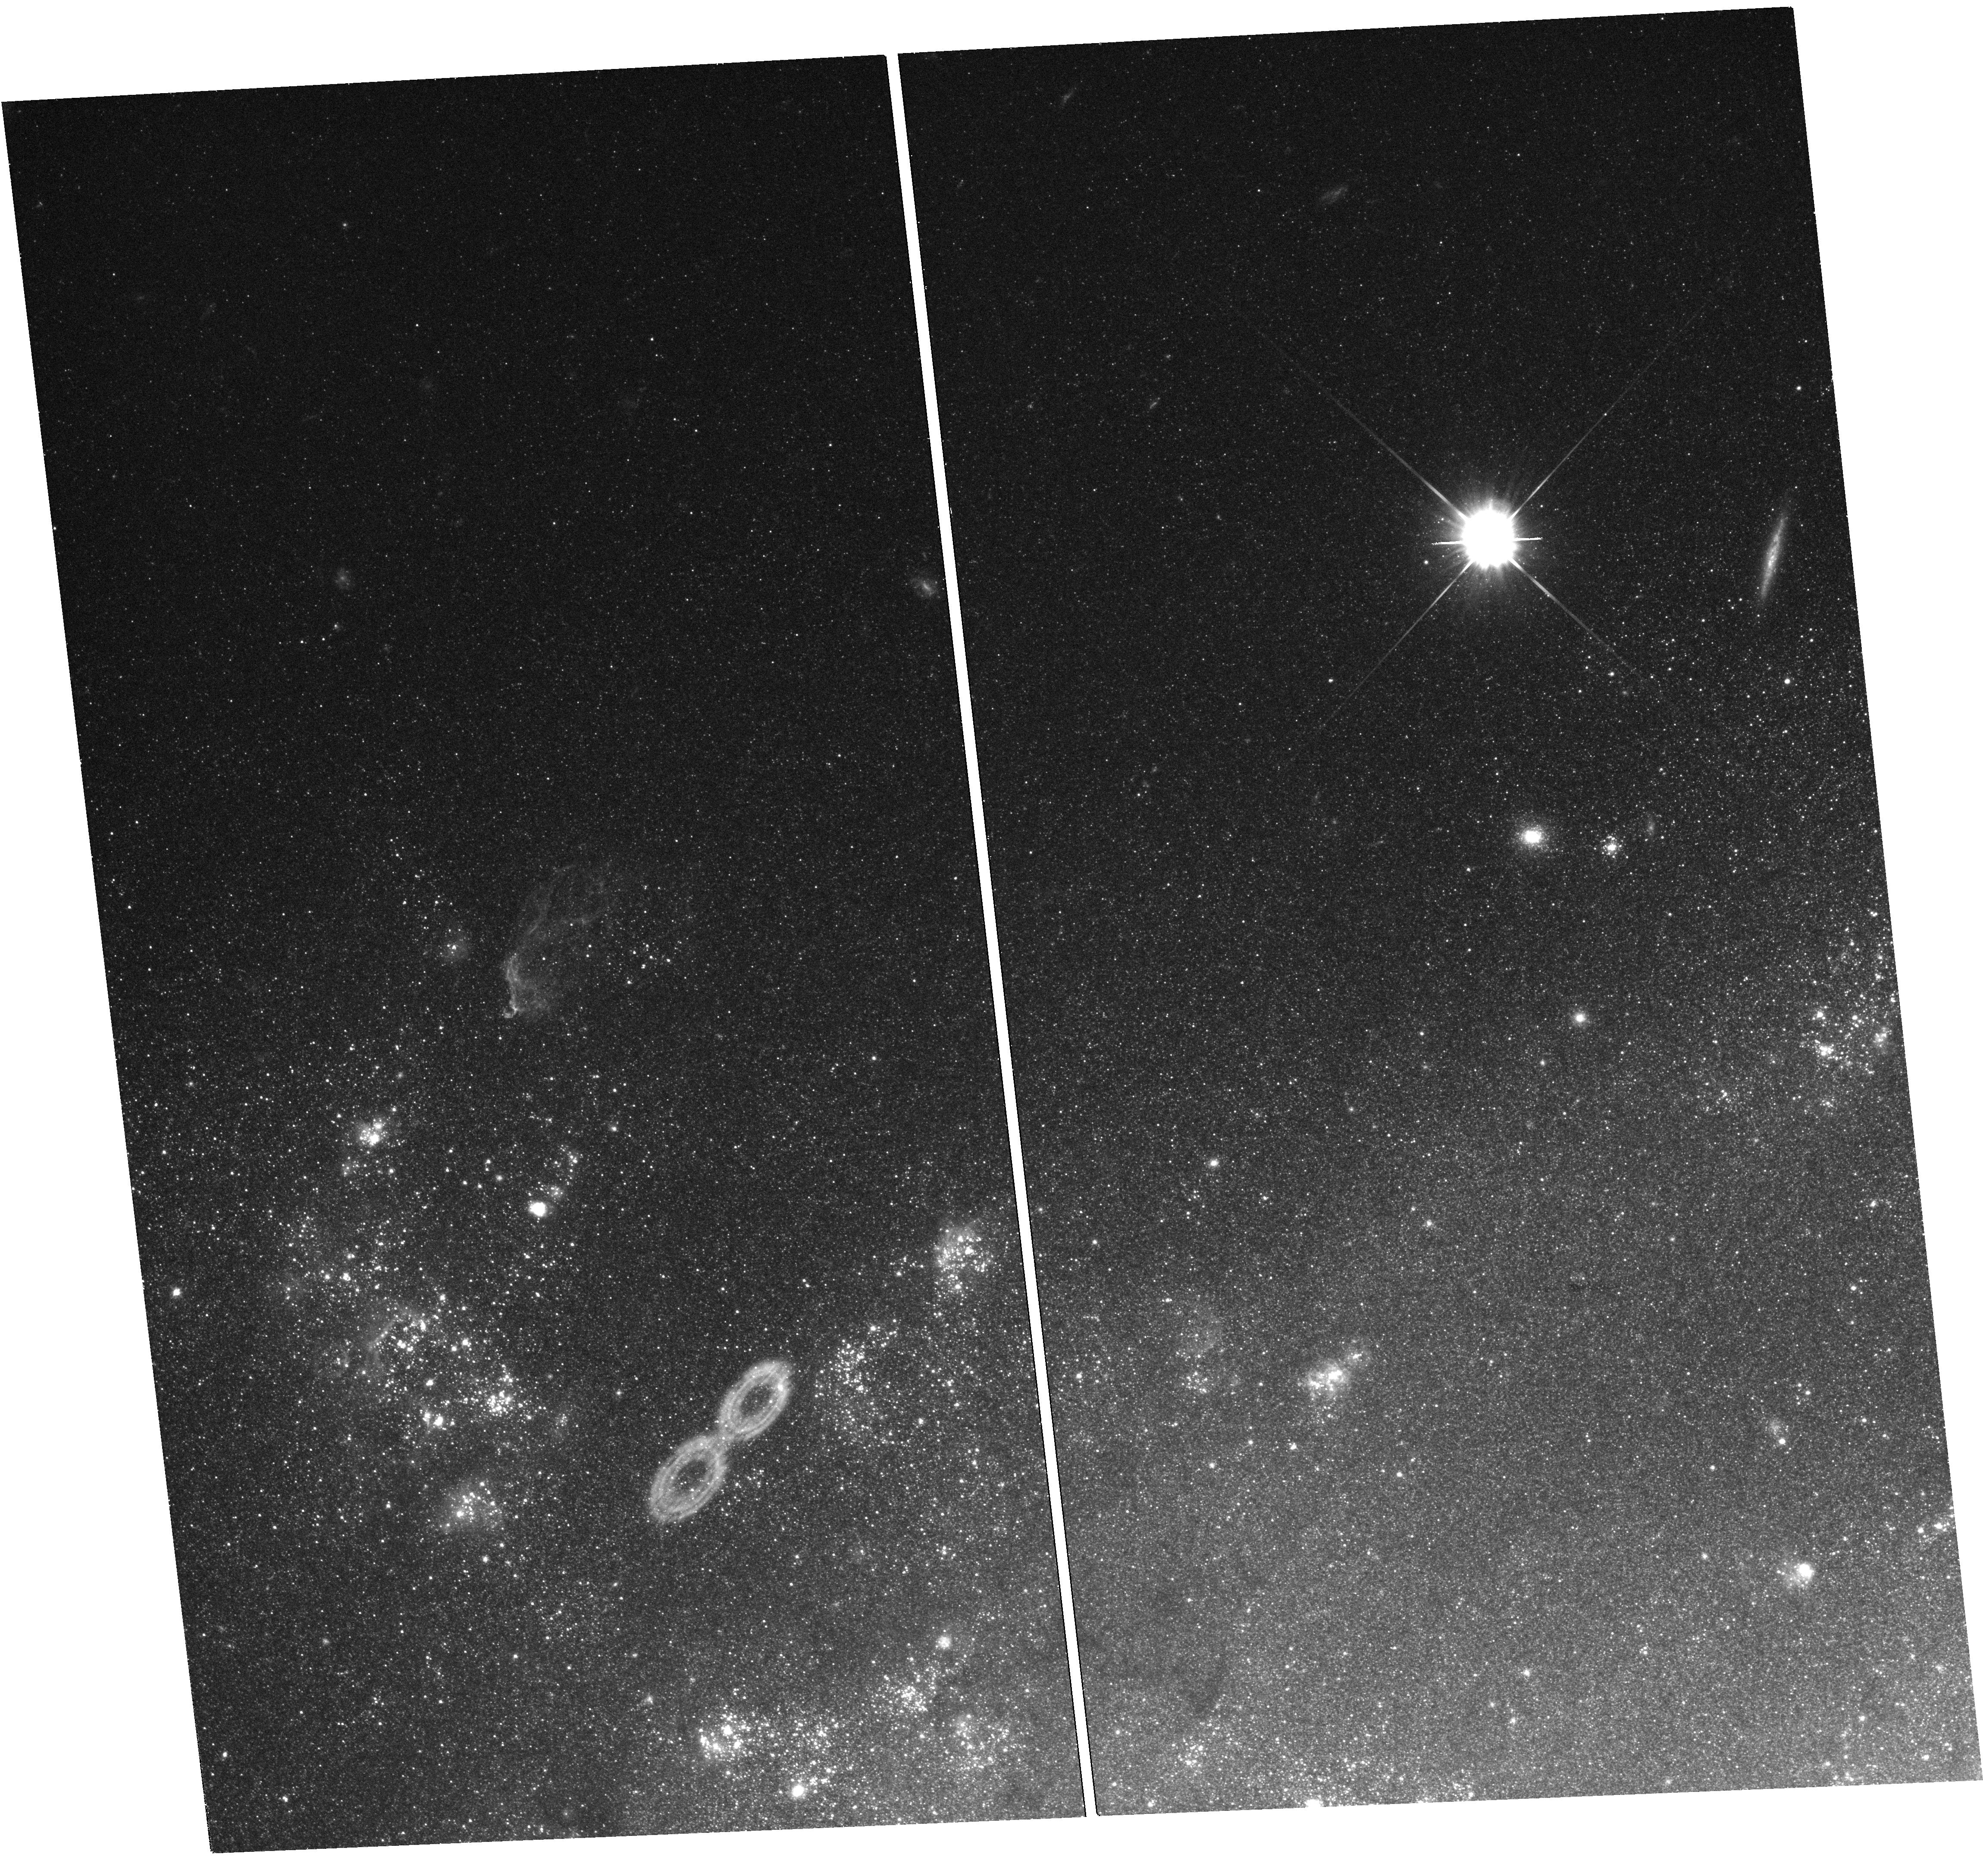
Target: NGC7793-S26
Instrument: WFC3/UVIS
Filter: F555W
Exposure: 25 min
Observation ID: hst_12285_01_wfc3_uvis_f555w_ibku01

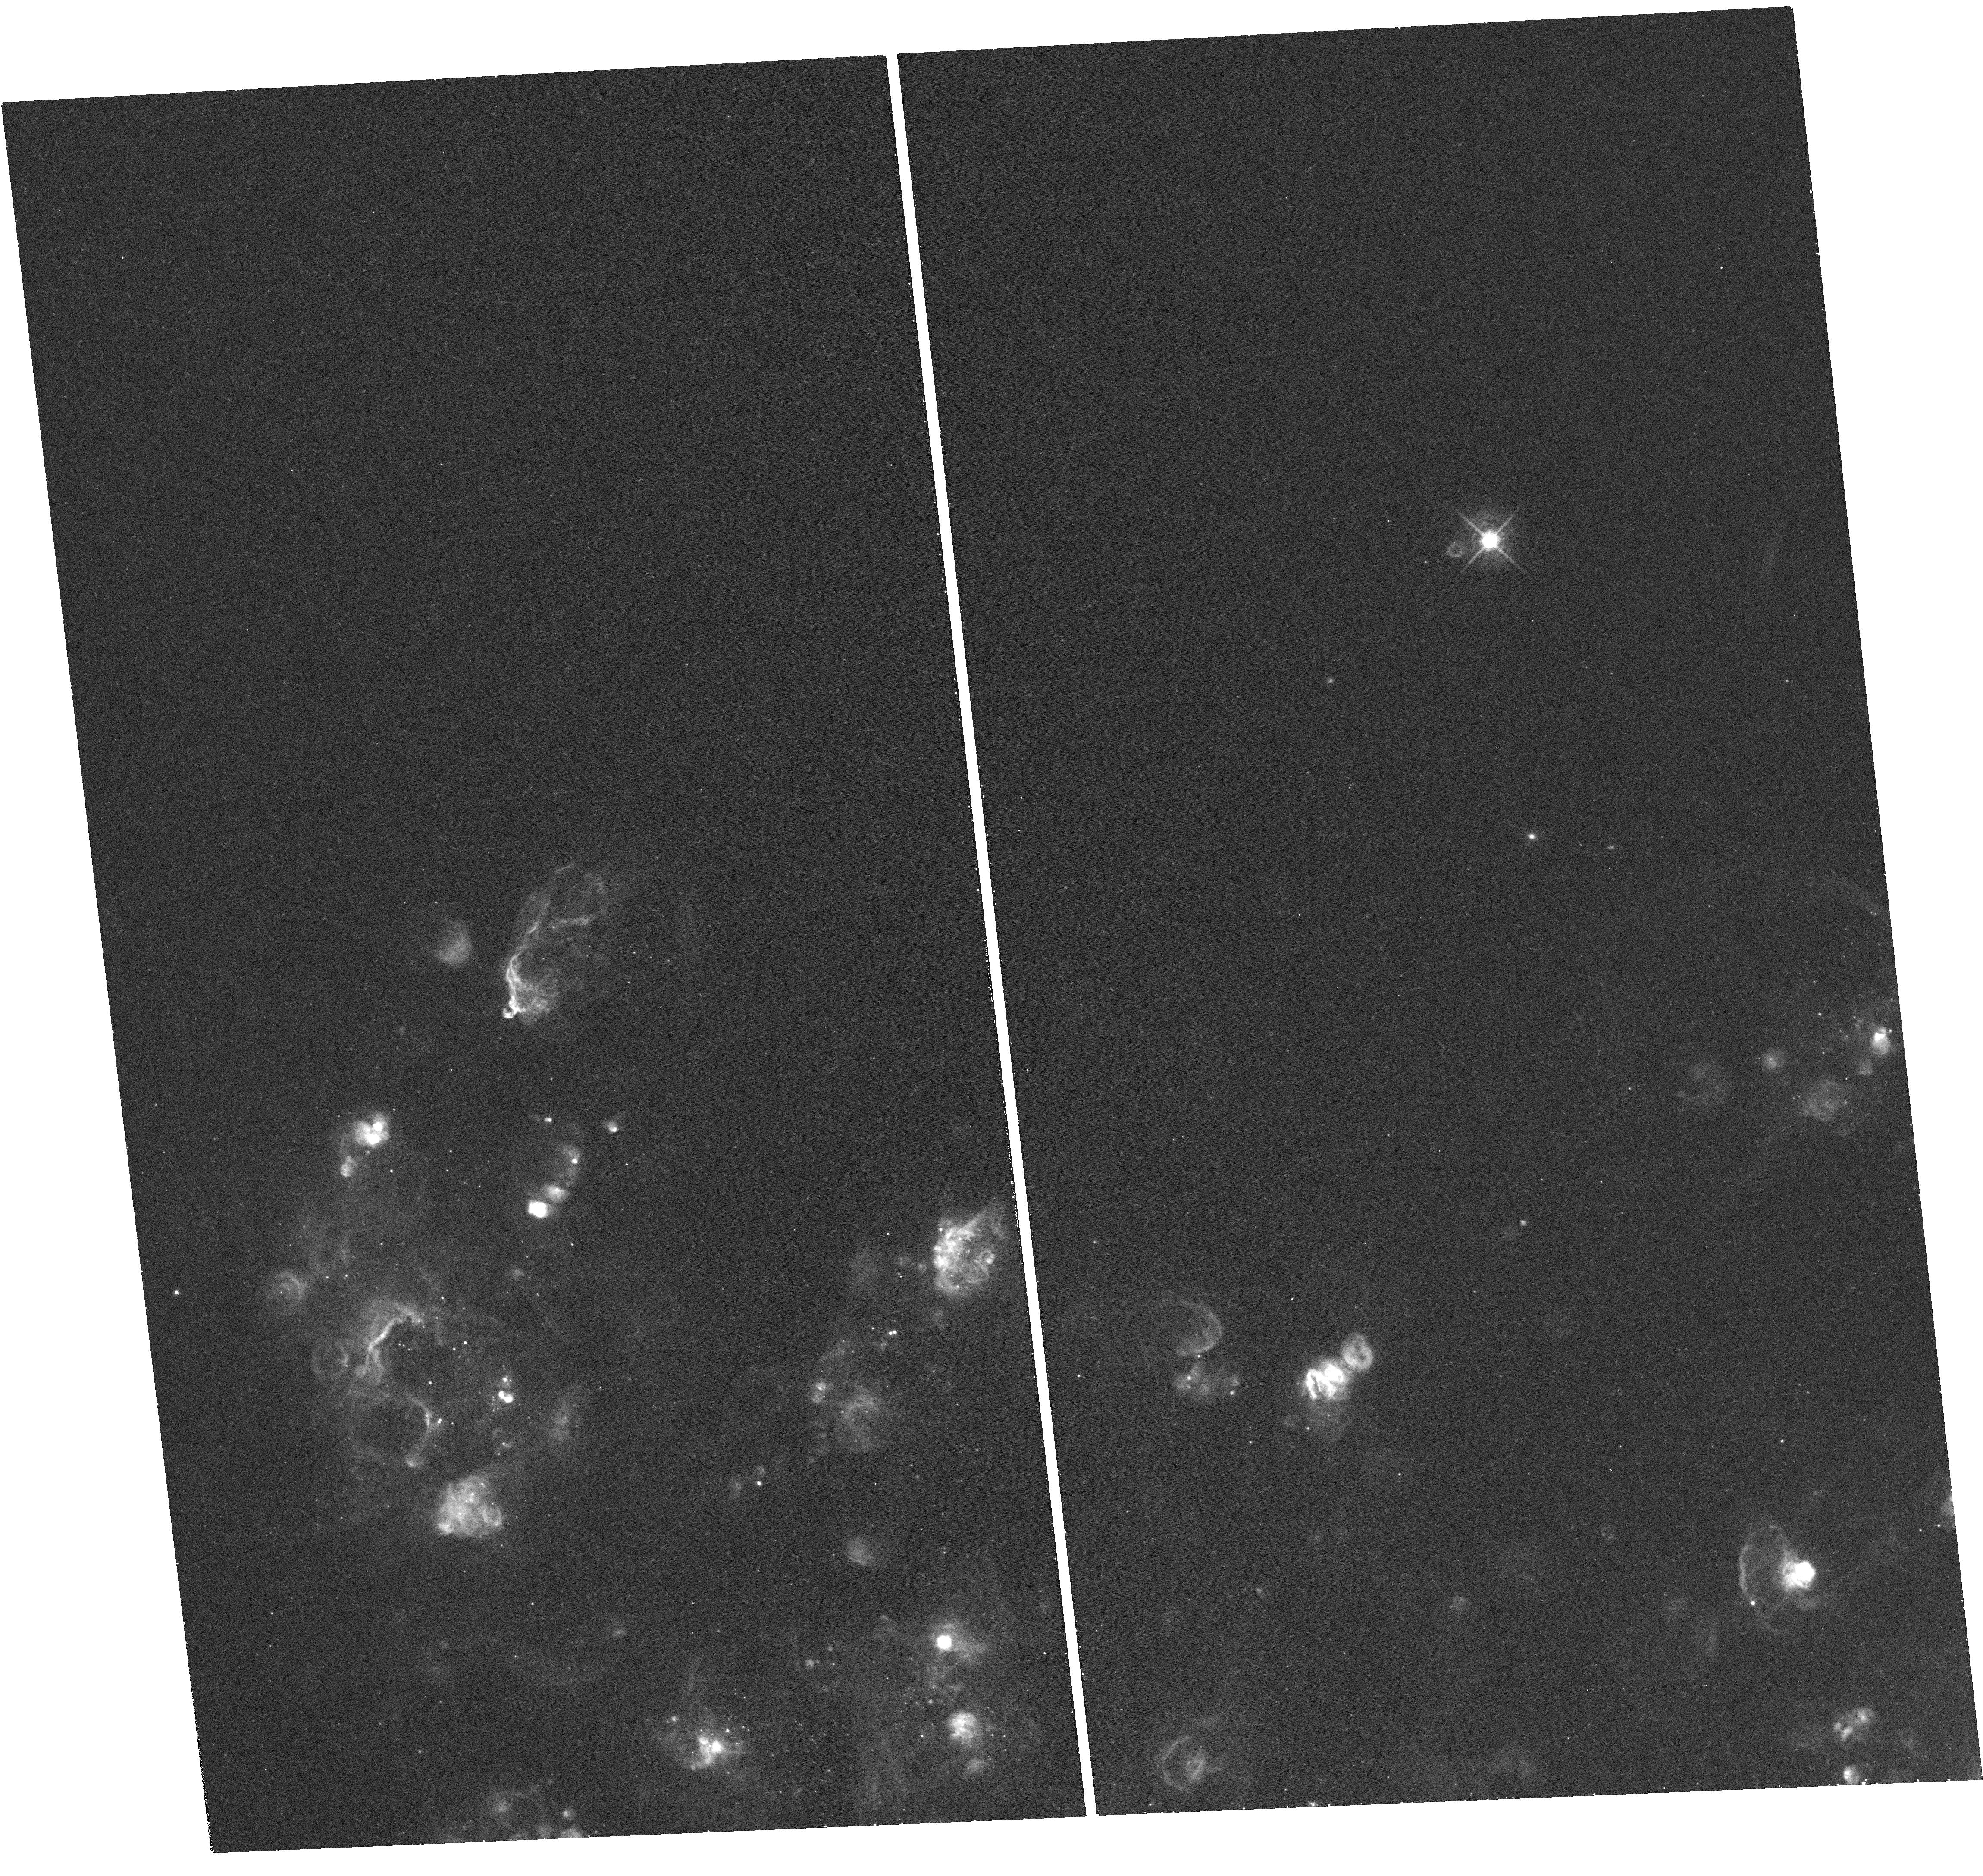
Target: NGC7793-S26
Instrument: WFC3/UVIS
Filter: F656N
Exposure: 36 min
Observation ID: hst_12285_01_wfc3_uvis_f656n_ibku01

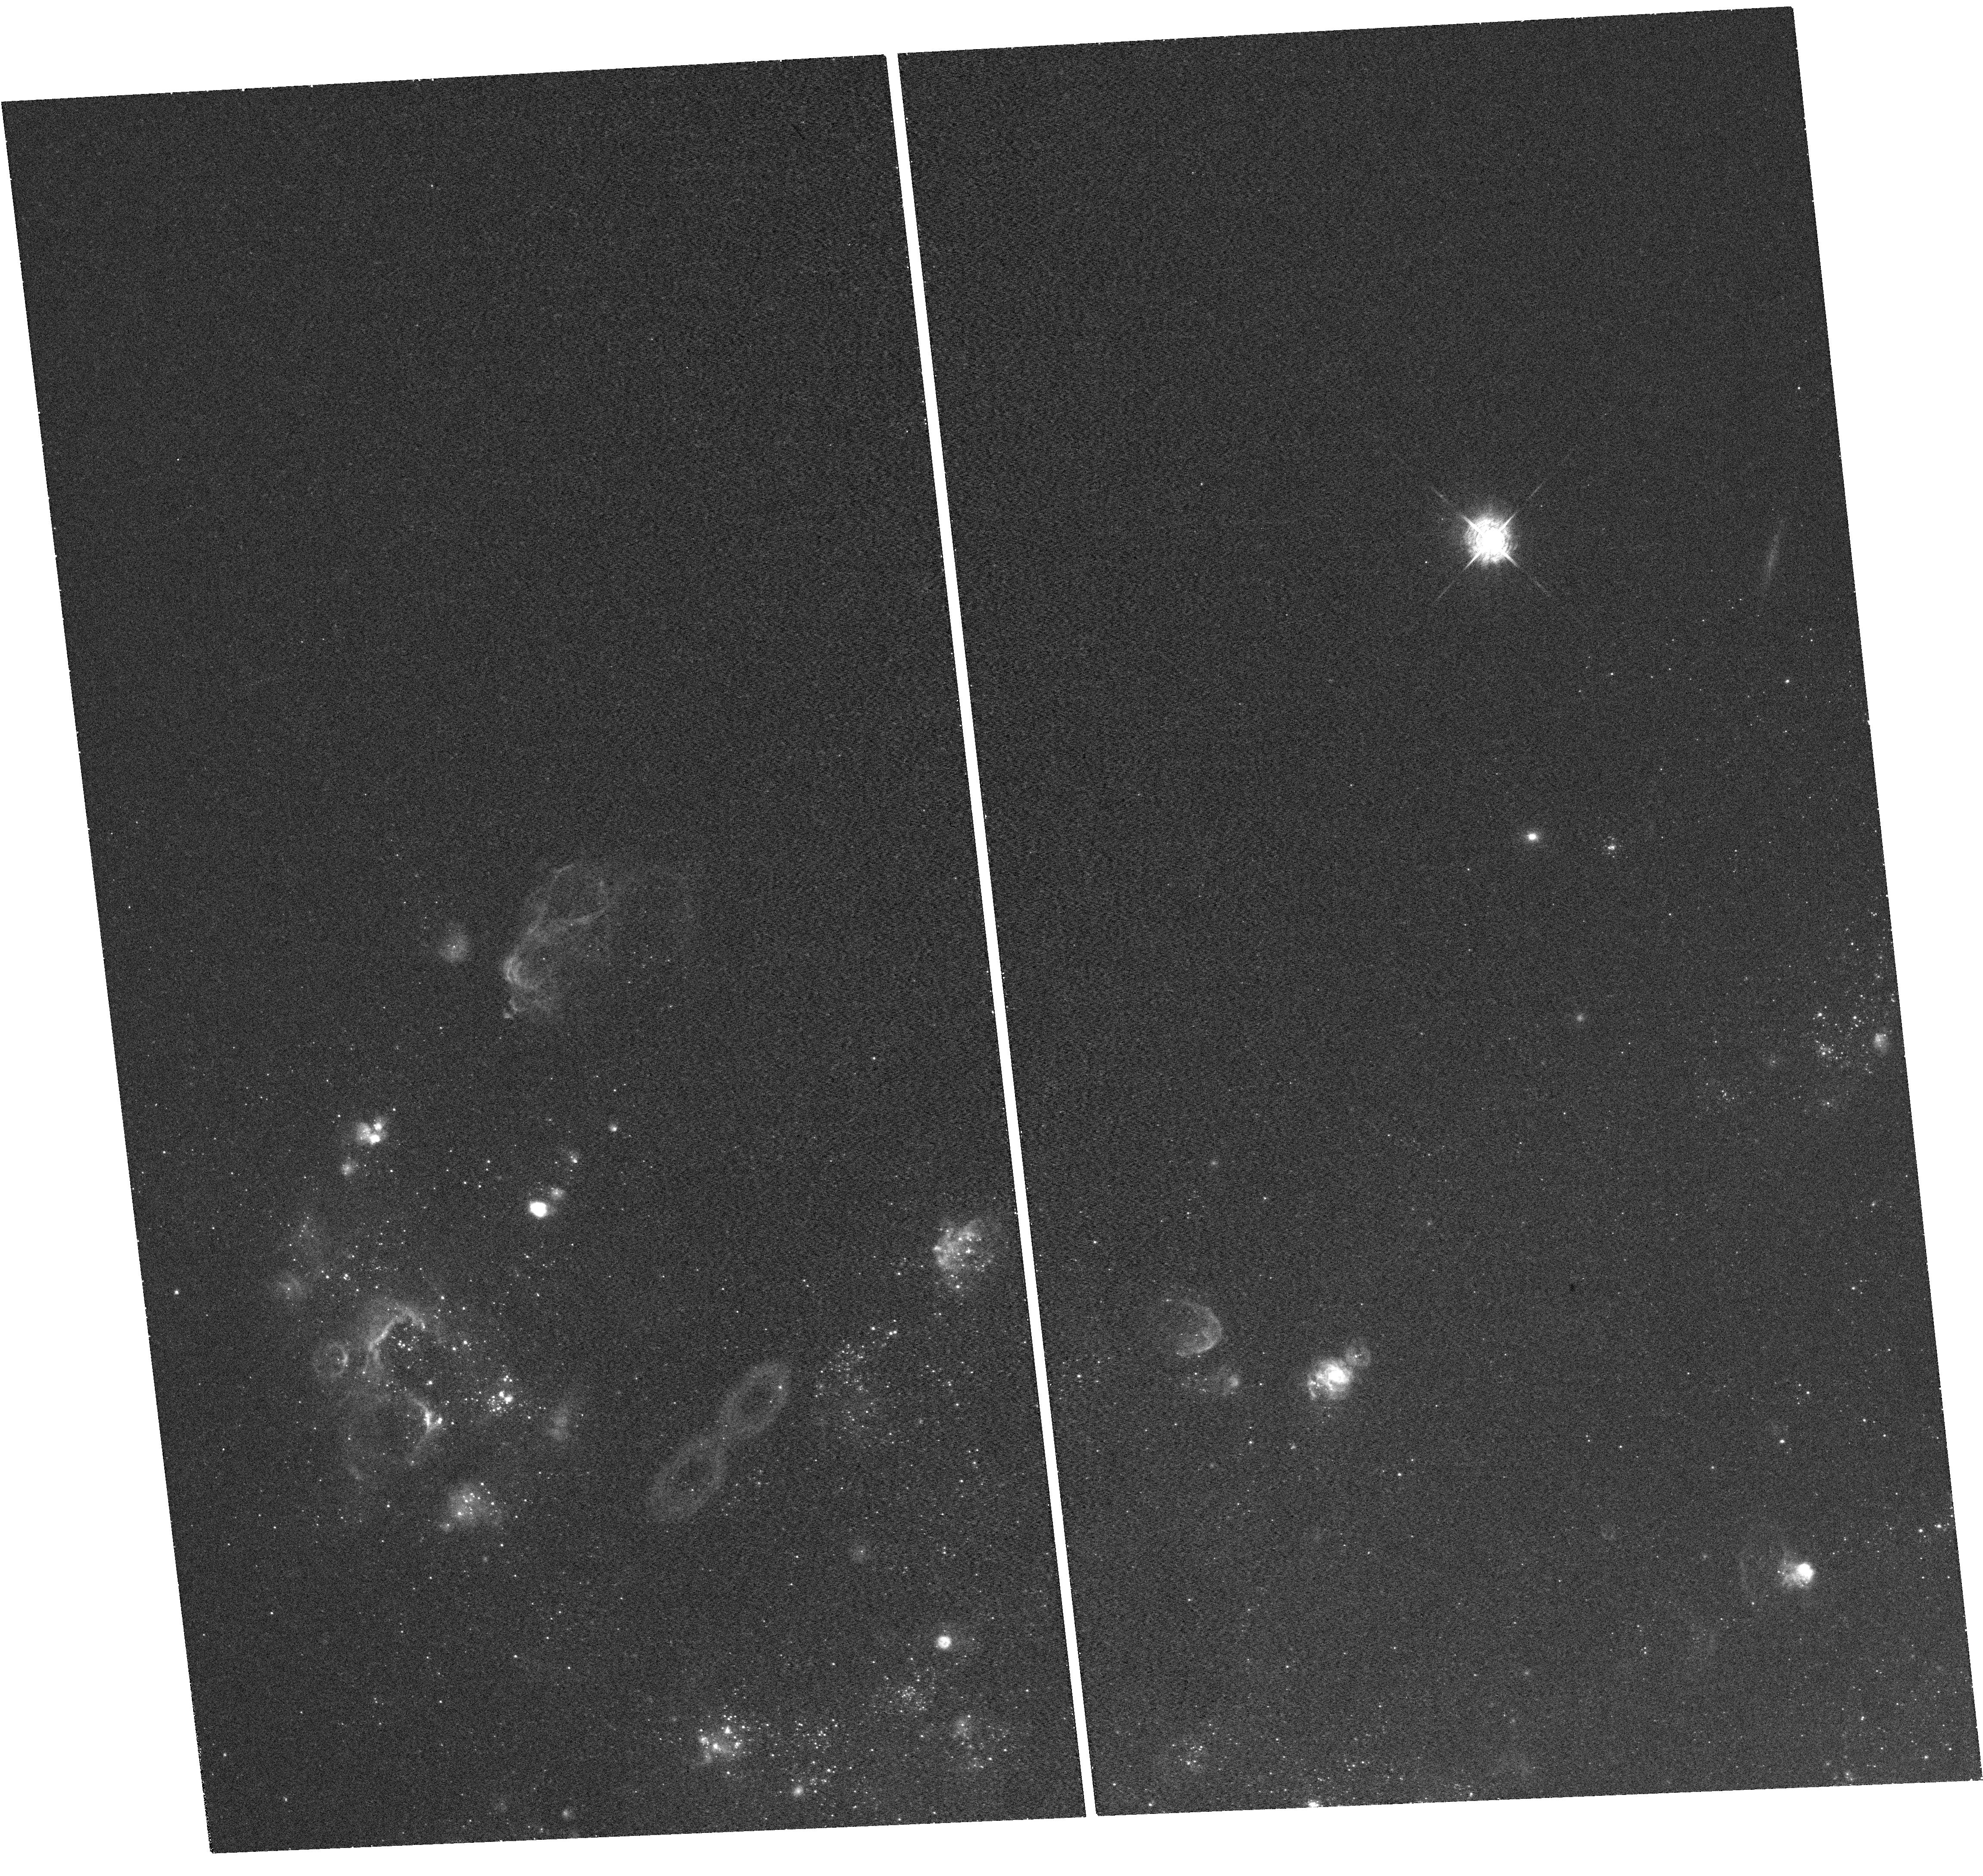
Target: NGC7793-S26
Instrument: WFC3/UVIS
Filter: F502N
Exposure: 25 min
Observation ID: hst_12285_01_wfc3_uvis_f502n_ibku01

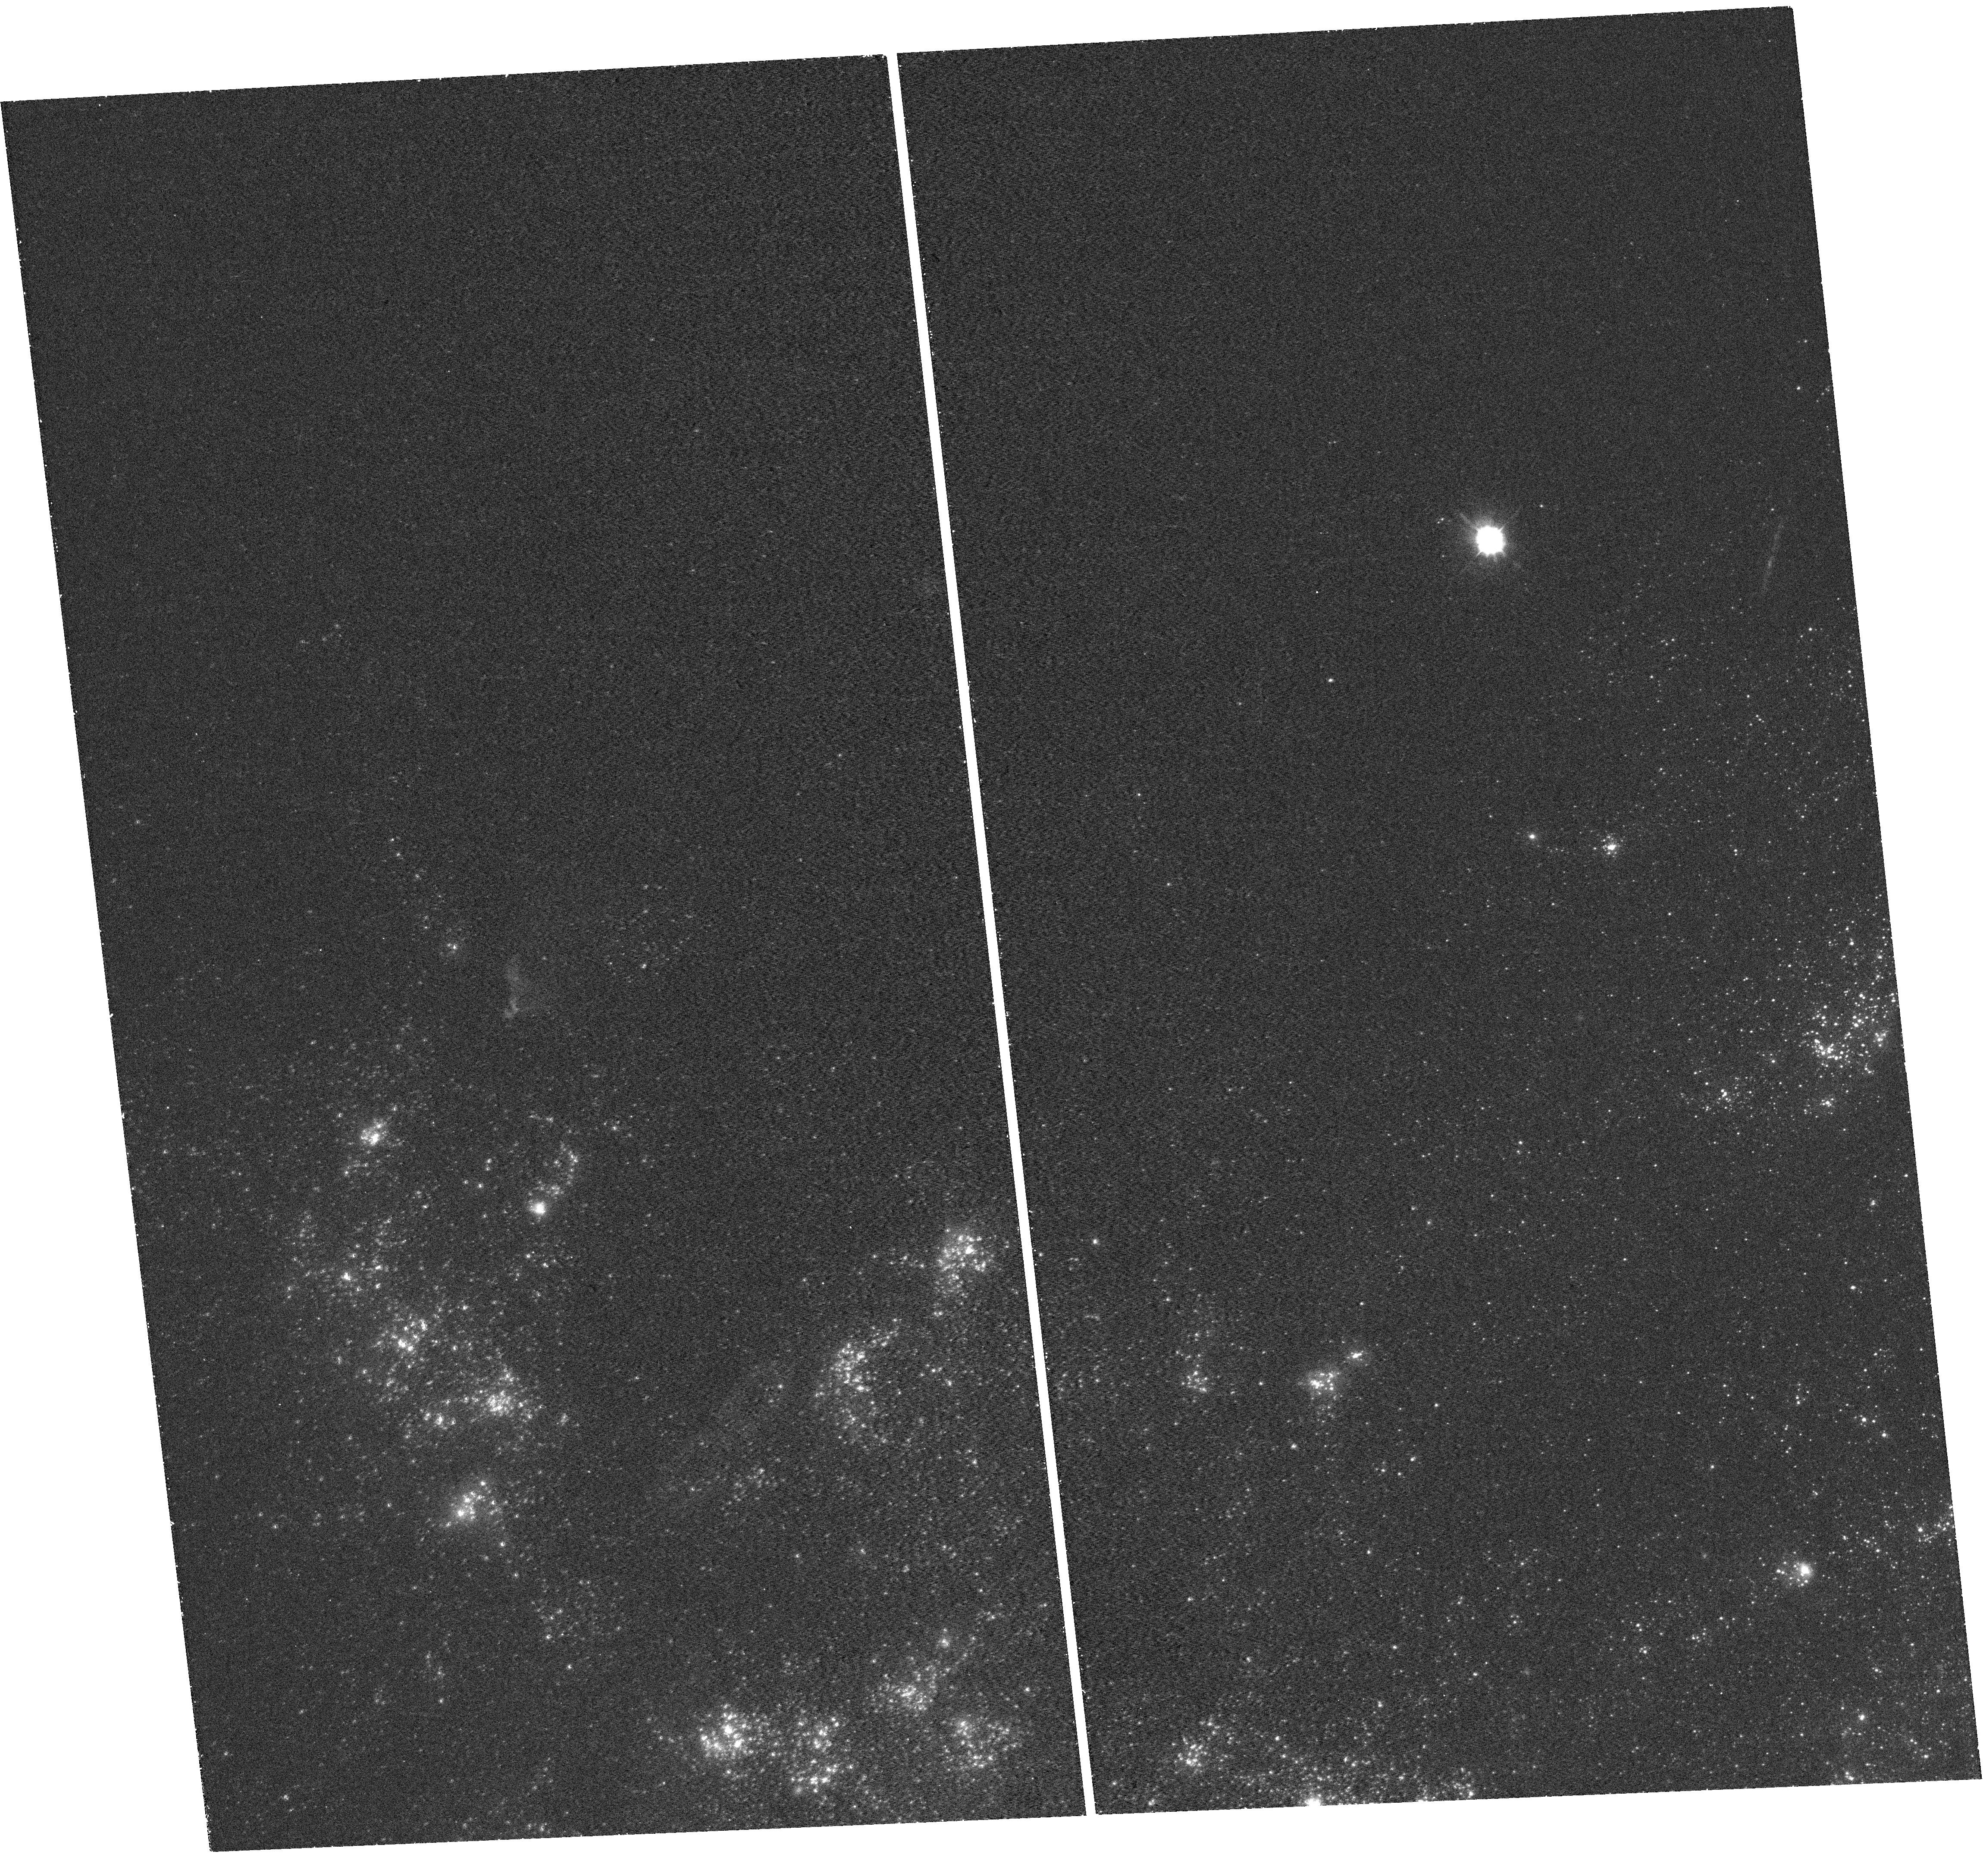
Target: NGC7793-S26
Instrument: WFC3/UVIS
Filter: F275W
Exposure: 24 min
Observation ID: hst_12285_01_wfc3_uvis_f275w_ibku01

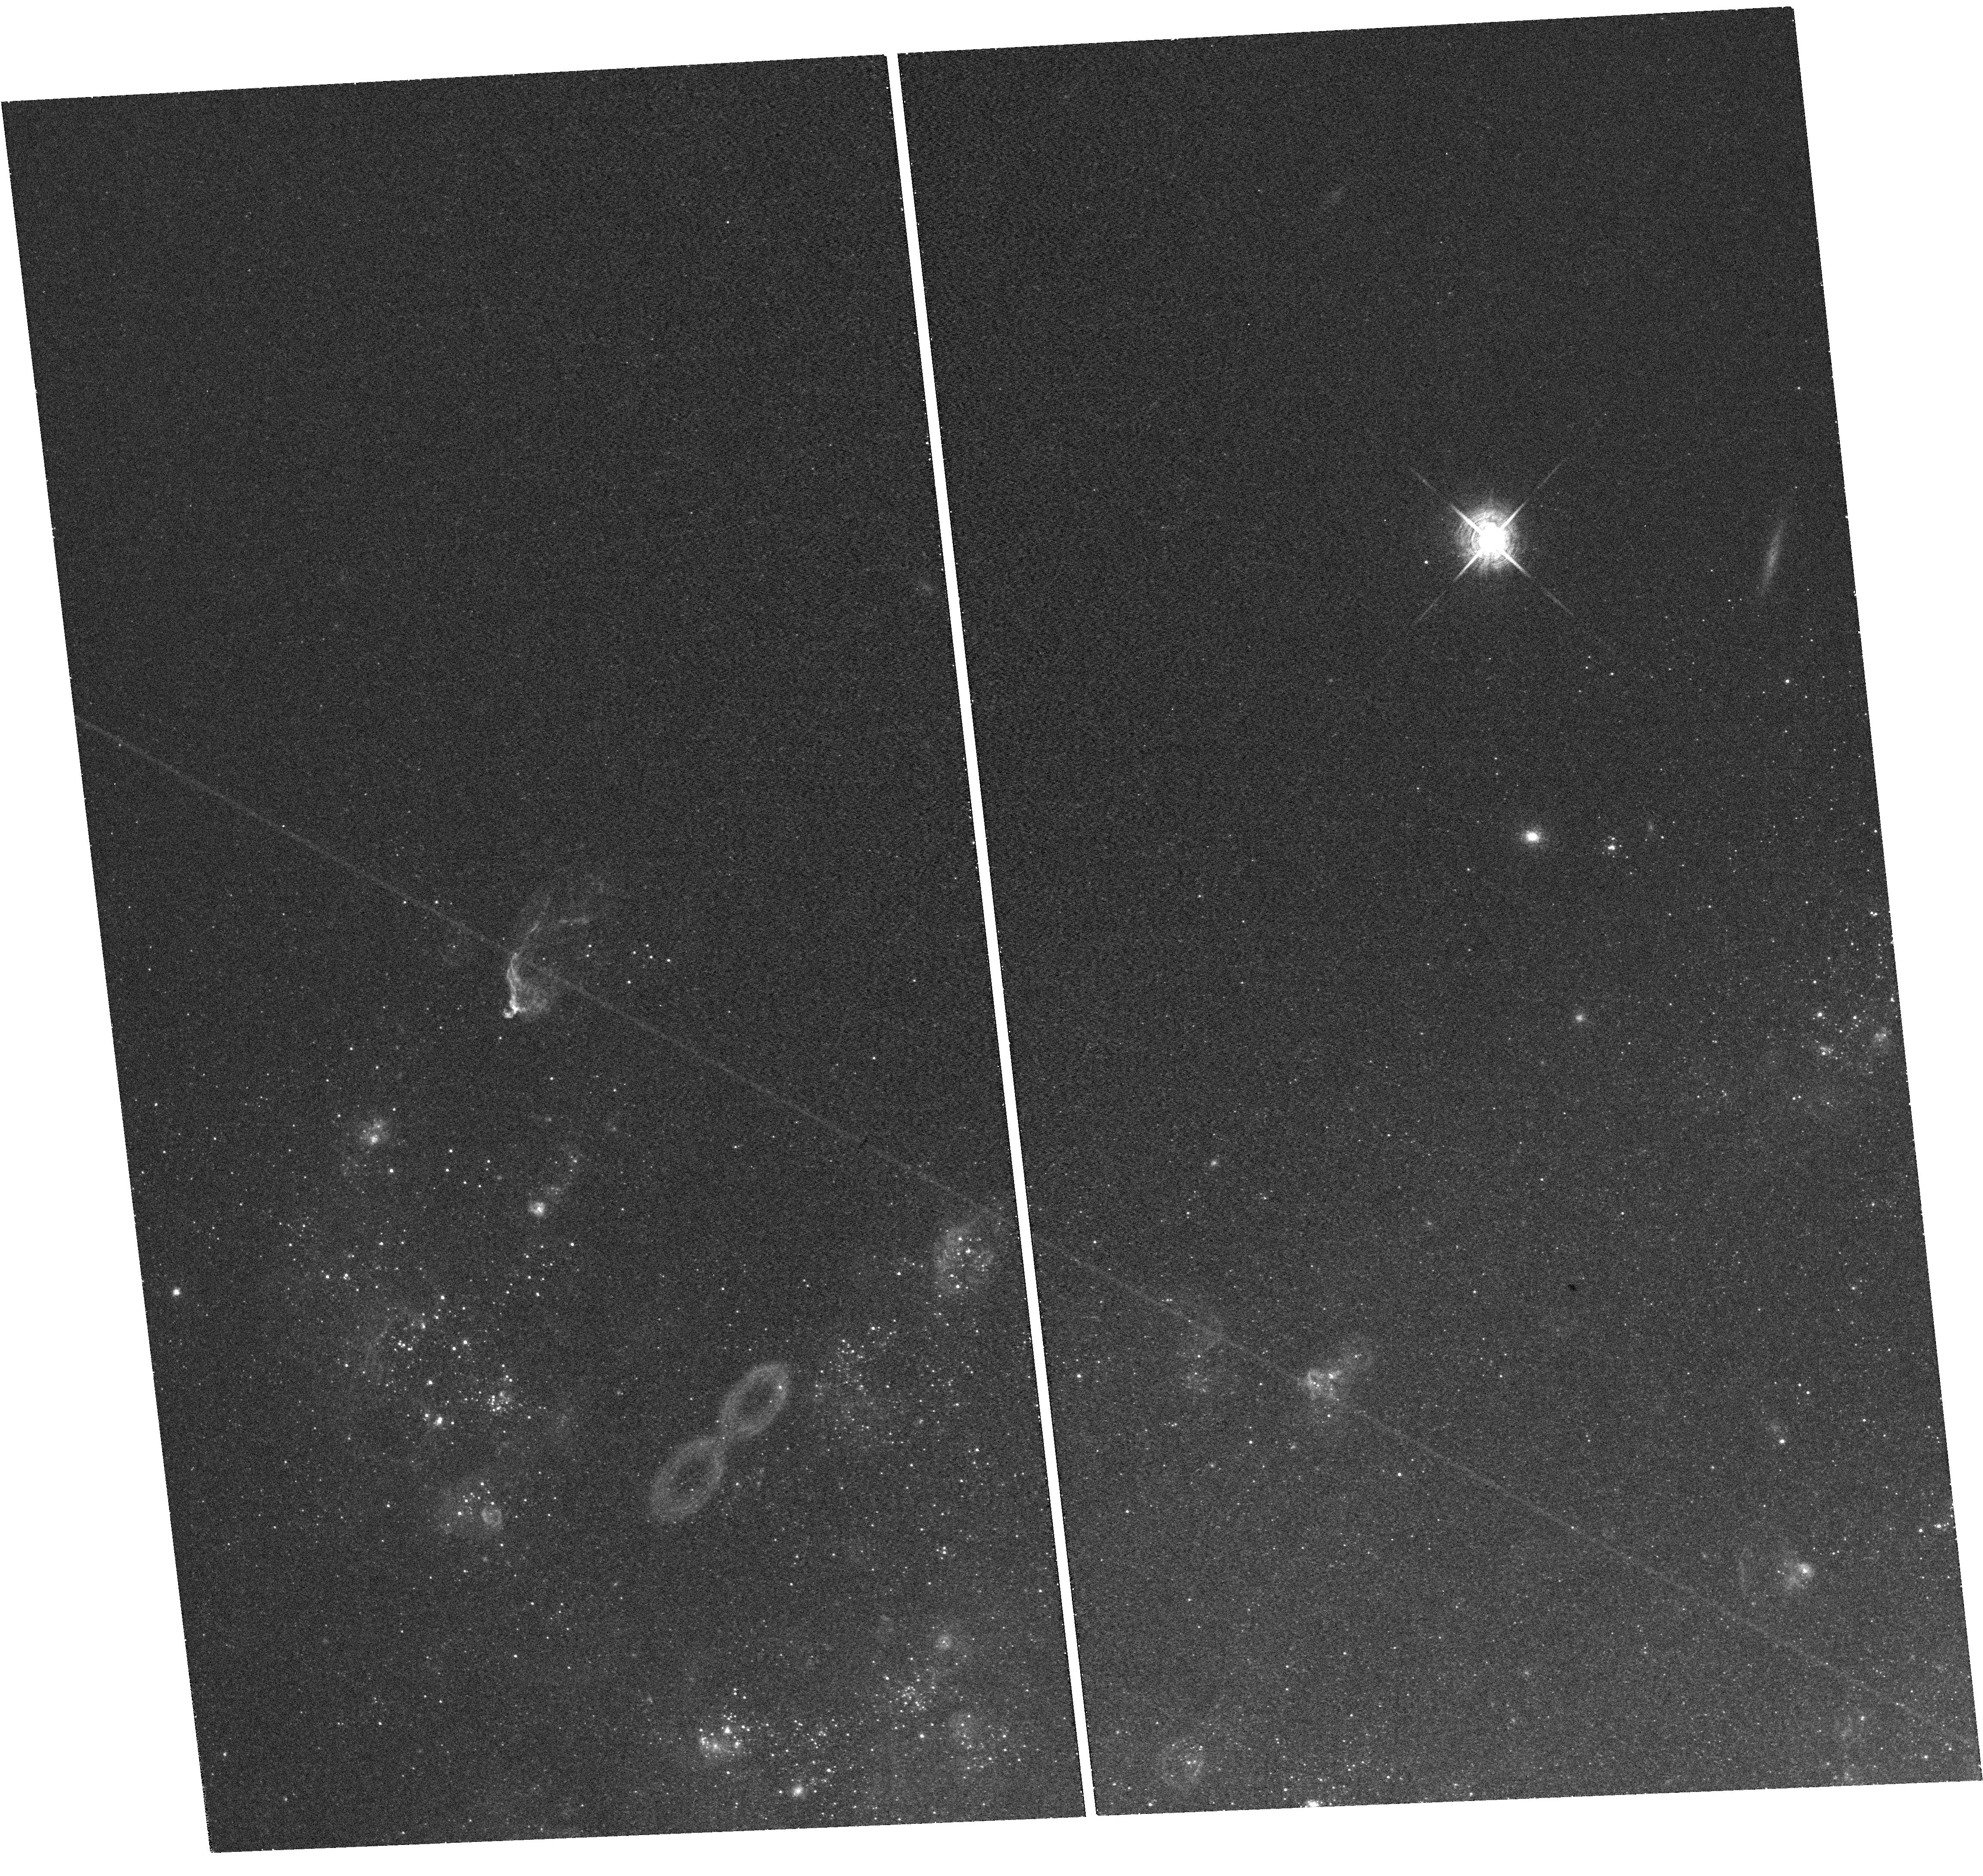
Target: NGC7793-S26
Instrument: WFC3/UVIS
Filter: F673N
Exposure: 25 min
Observation ID: hst_12285_01_wfc3_uvis_f673n_ibku01

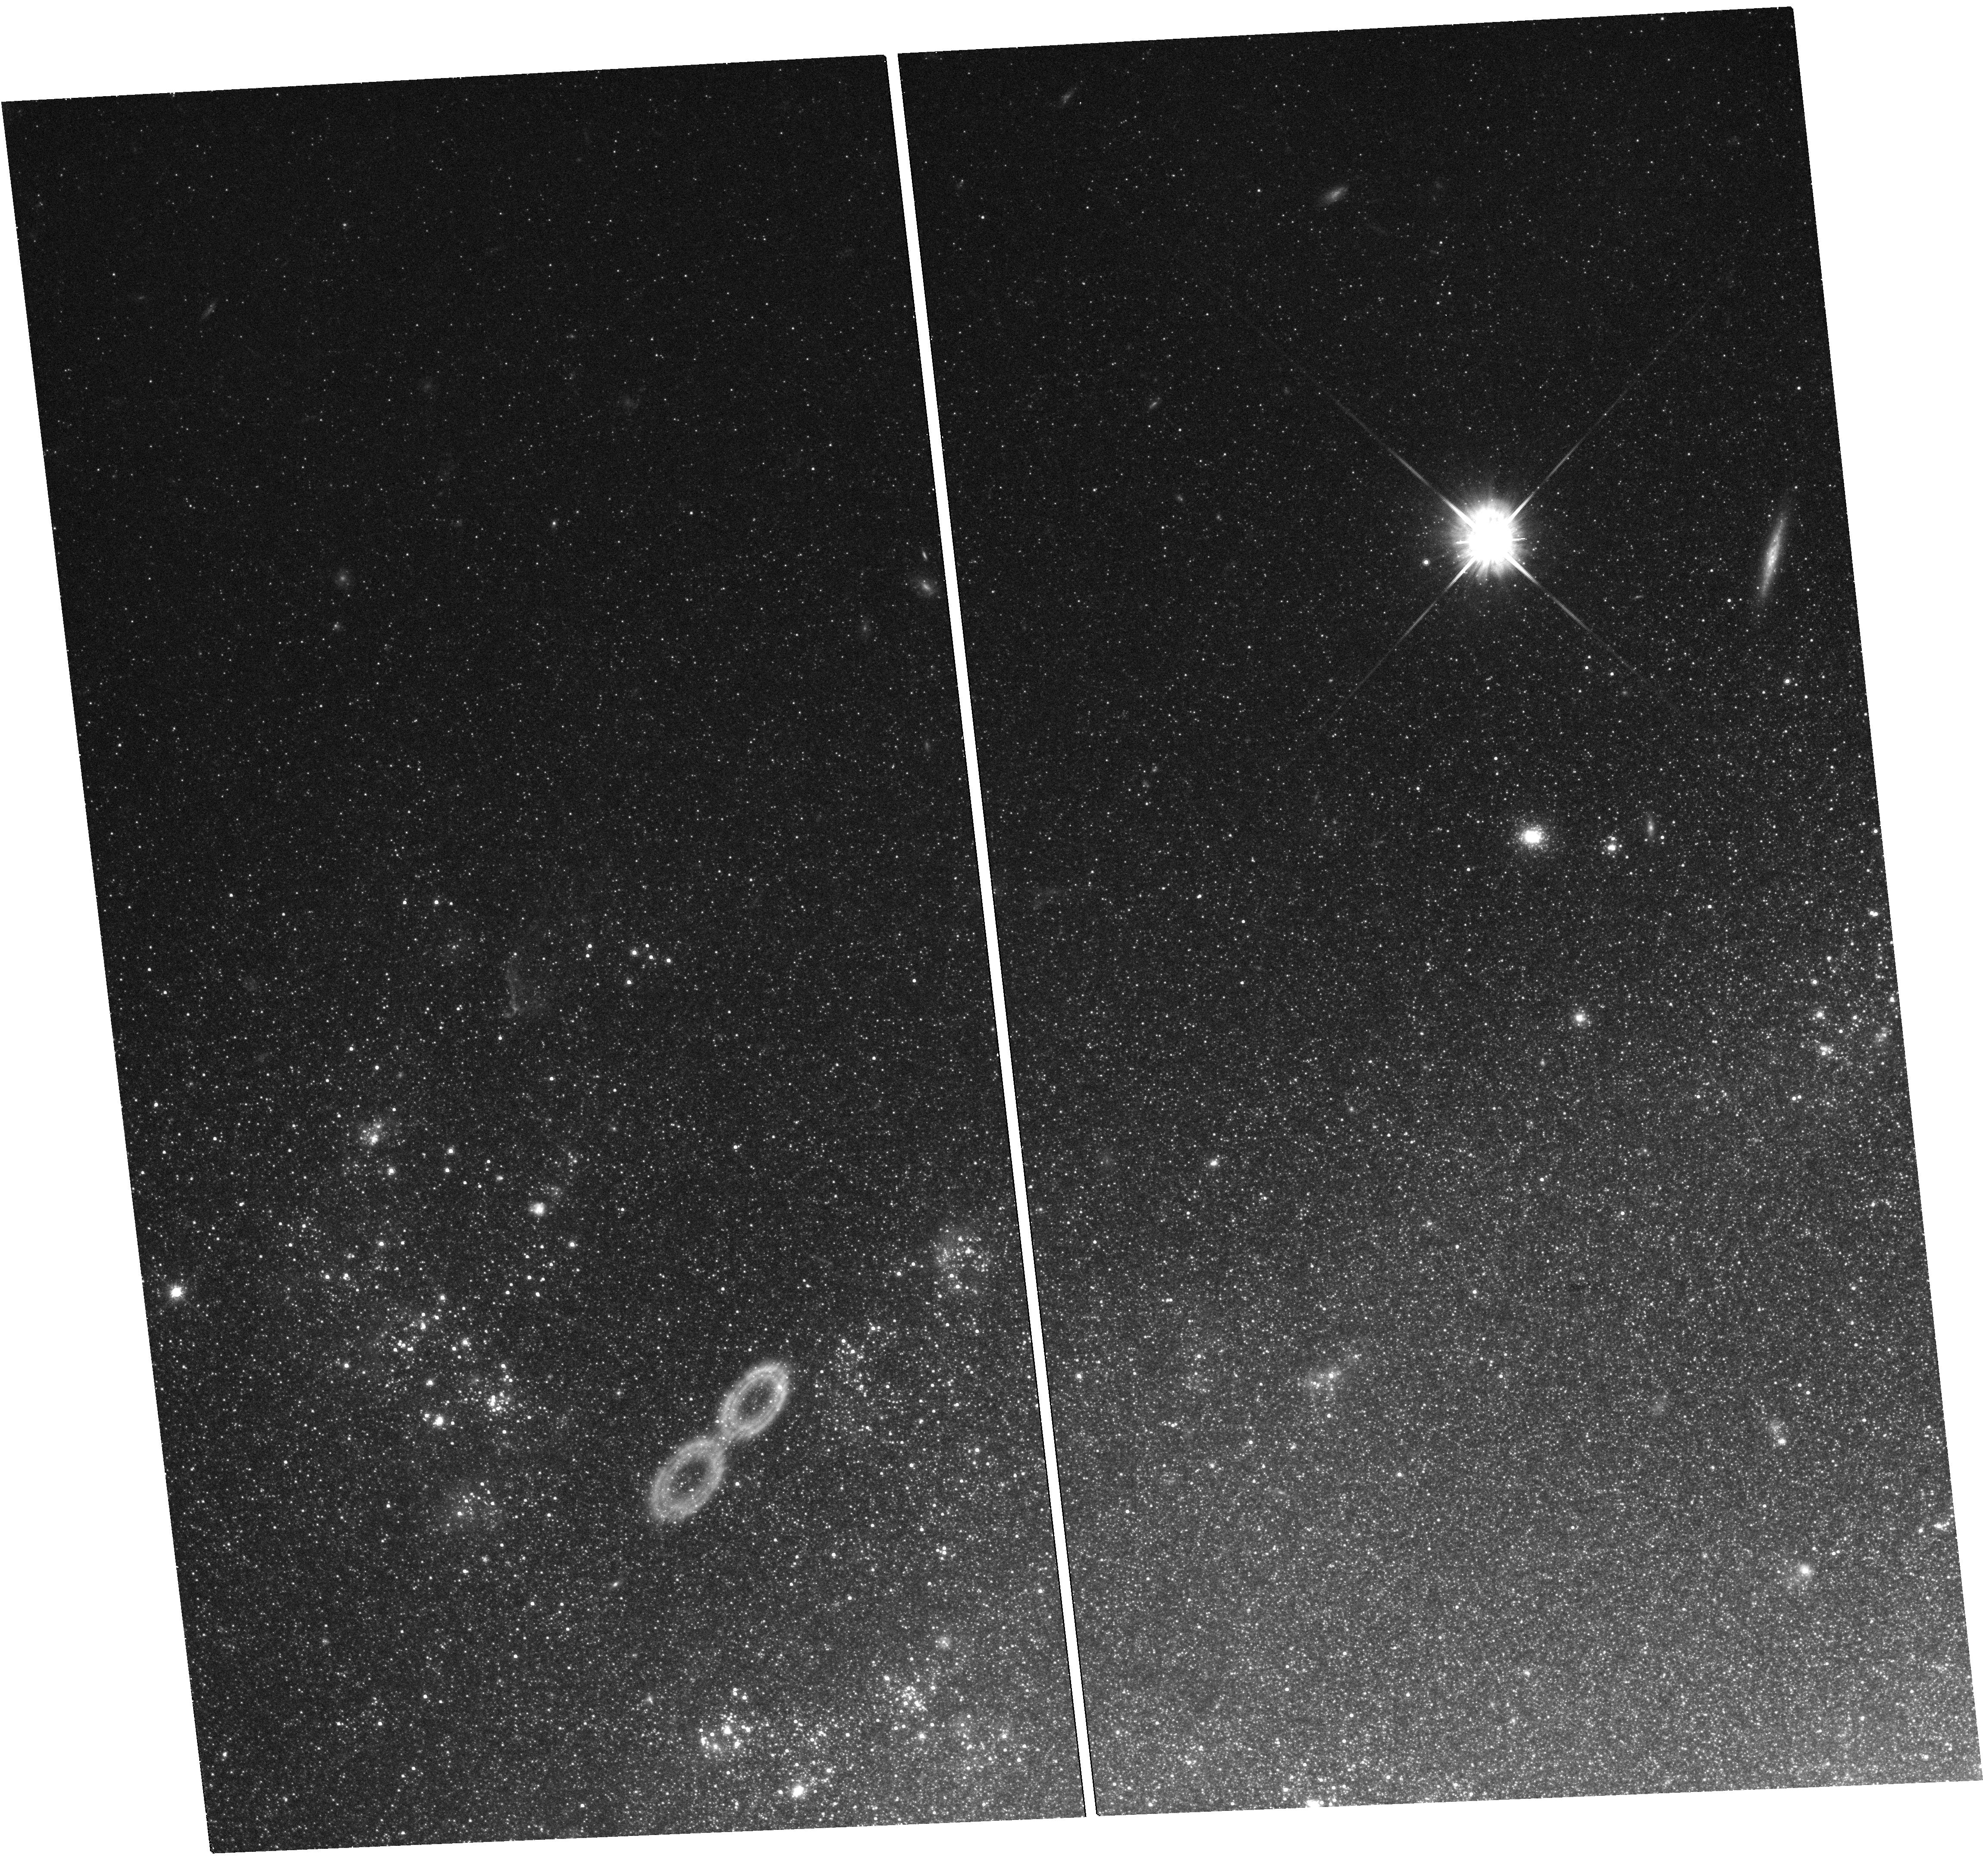
Target: NGC7793-S26
Instrument: WFC3/UVIS
Filter: F814W
Exposure: 25 min
Observation ID: hst_12285_01_wfc3_uvis_f814w_ibku01

Mapping the core and lobes of the extraordinary FRII microquasar in NGC 7793 (PI: Soria, Roberto)

We have discovered an extraordinary microquasar in NGC 7793, with all the textbook physical structures of an FRII radio galaxy: an X-ray/optical core, X-ray and radio hot spots, radio lobes, and a large cocoon with radio, X-ray and optical line emission. It reveals a new class of accreting black holes dominated by mechanical power even at high accretion rates; it is the missing link between ordinary microquasars and ultraluminous X-ray sources. After studying the system with radio, X-ray and ground-based optical telescopes, we propose a WFC3/UVIS study. We will: a) resolve and constrain the nature of the black hole counterpart; b) map density structures in the nebula (knots, filaments), measure their UV and optical line flux, and model the shock excitation process; c) resolve the forward and reverse shock, and map the outer edge of the expanding shell; d) study the age and metallicity of the surrounding stellar population. Our goals are to determine the mass and total radiative and mechanical power of the black hole, model how the power is transferred to the ambient medium, and how the accretion/ejection properties scale between non-nuclear stellar-mass black holes and supermassive black holes in radio galaxies.